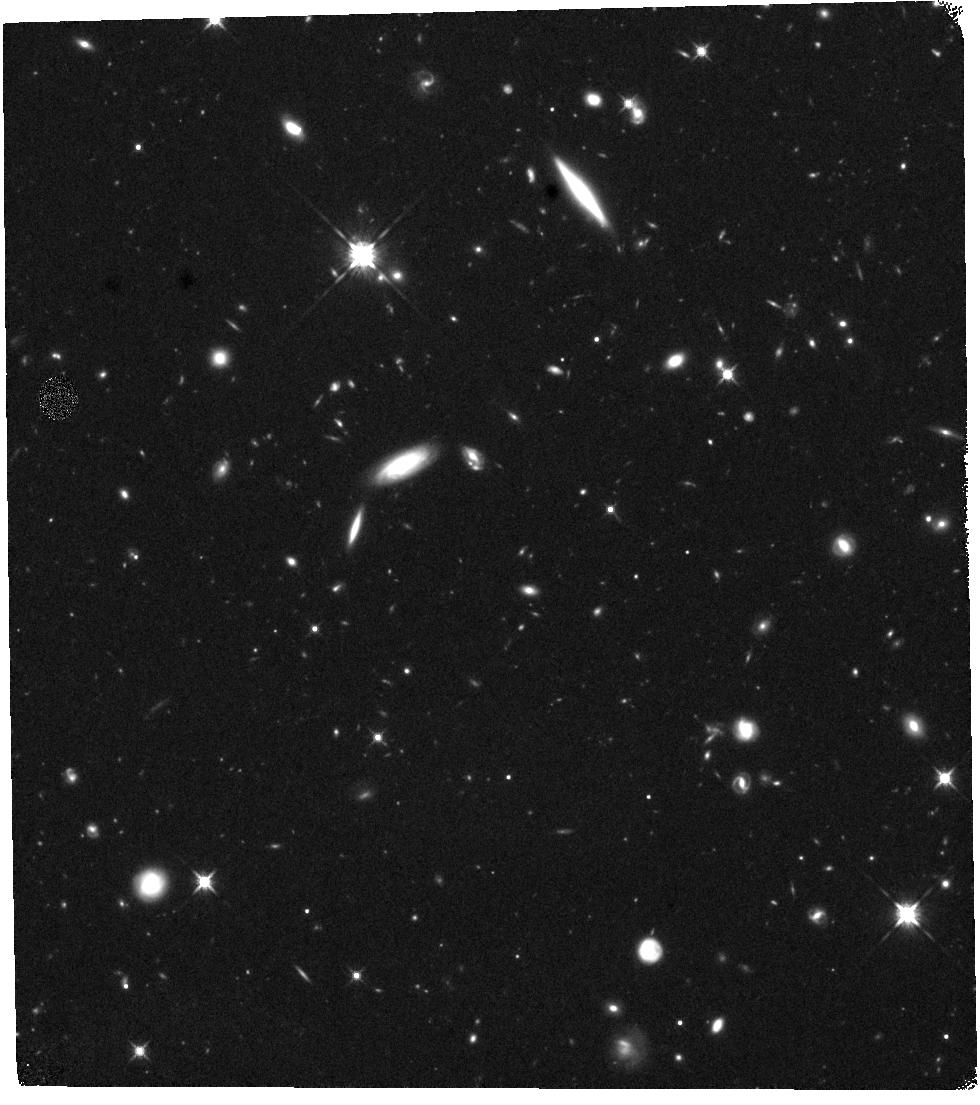
Target: GRB-220101A. Instrument: WFC3/IR. Filter: F125W. Exposure: 40 min. Observation ID: hst_16838_a2_wfc3_ir_f125w_ierja2

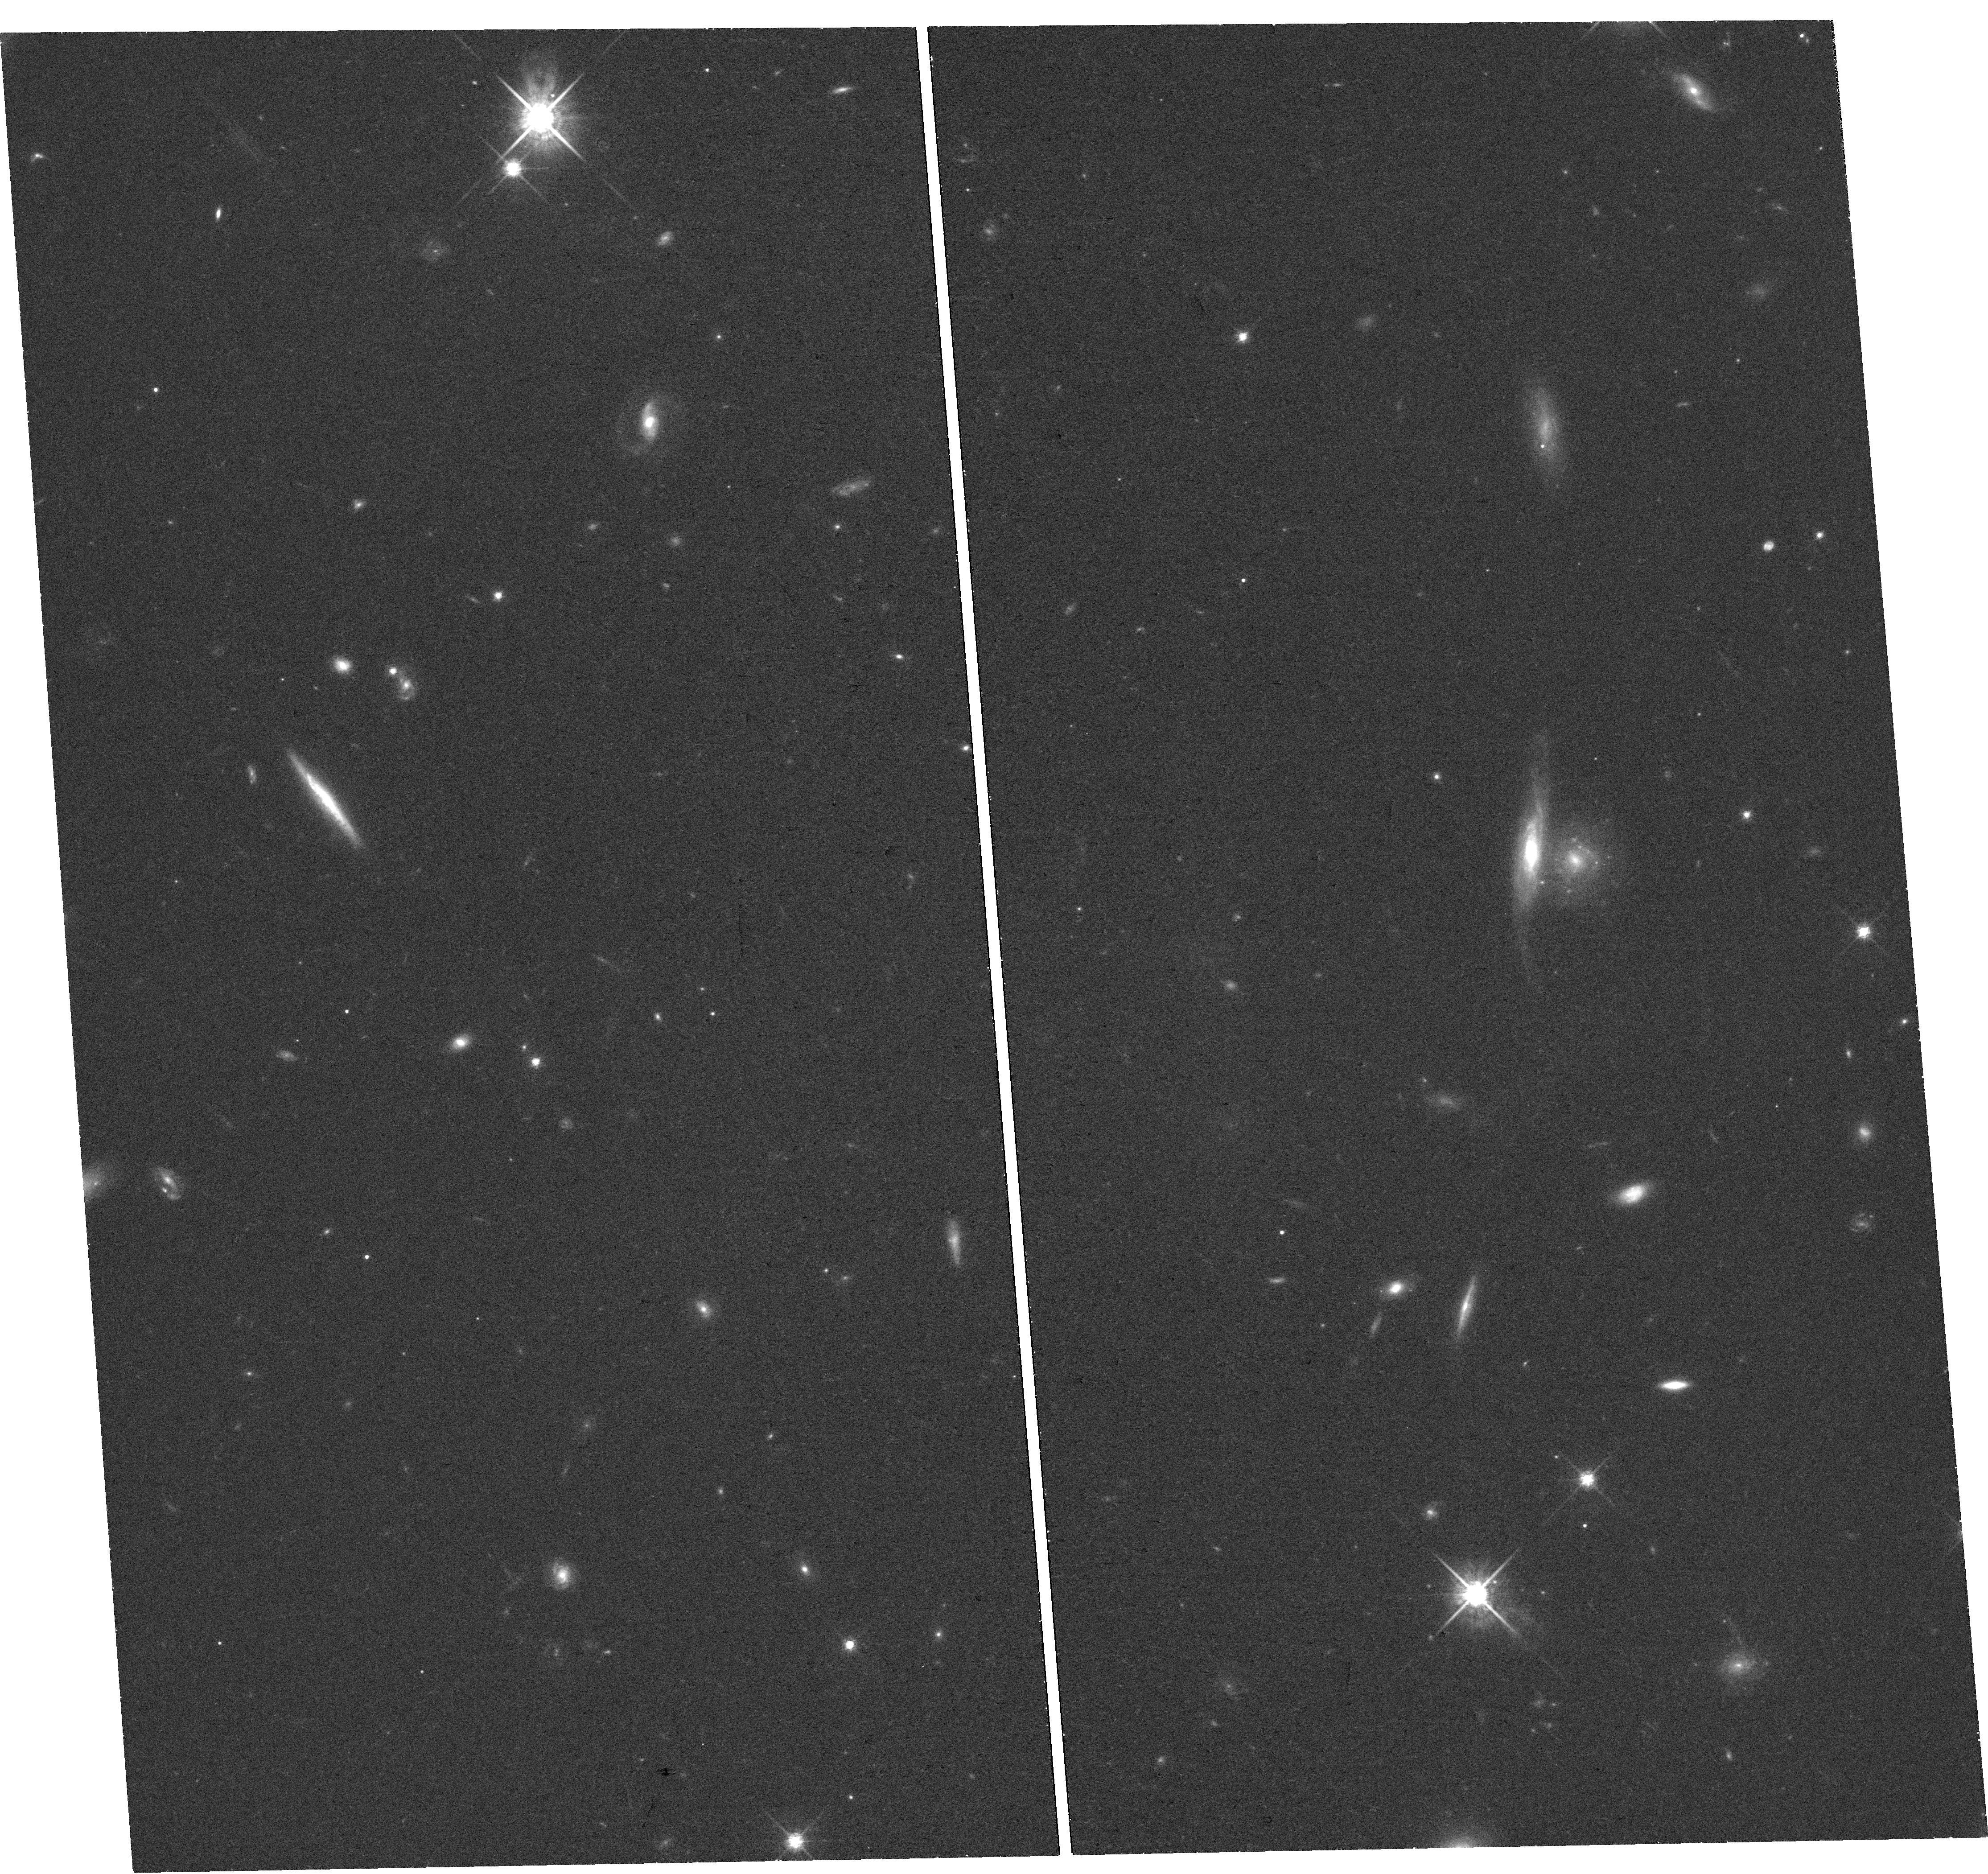
Target: GRB-220101A. Instrument: WFC3/UVIS. Filter: F775W. Exposure: 39 min. Observation ID: hst_16838_a1_wfc3_uvis_f775w_ierja1

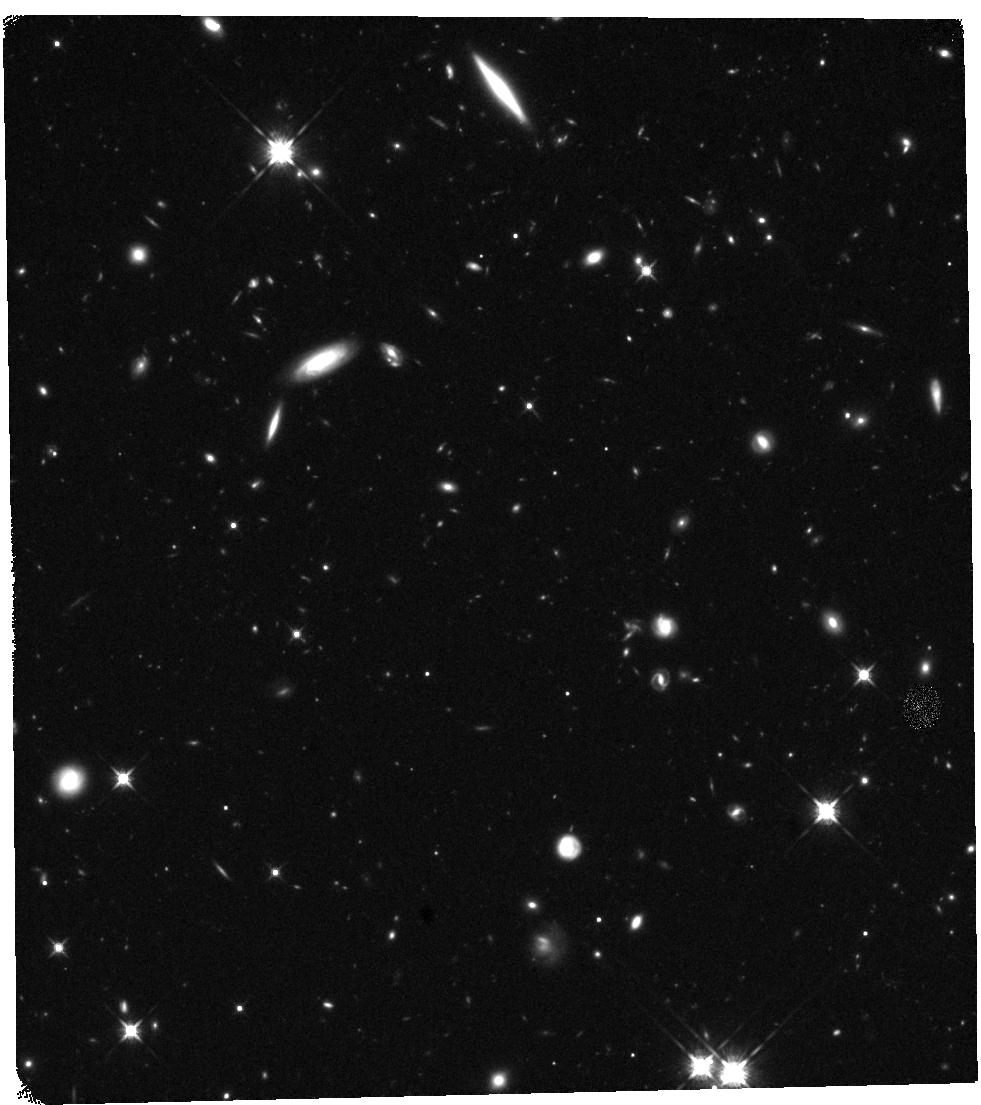
Target: GRB-220101A. Instrument: WFC3/IR. Filter: F125W. Exposure: 40 min. Observation ID: hst_16838_a4_wfc3_ir_f125w_ierja4

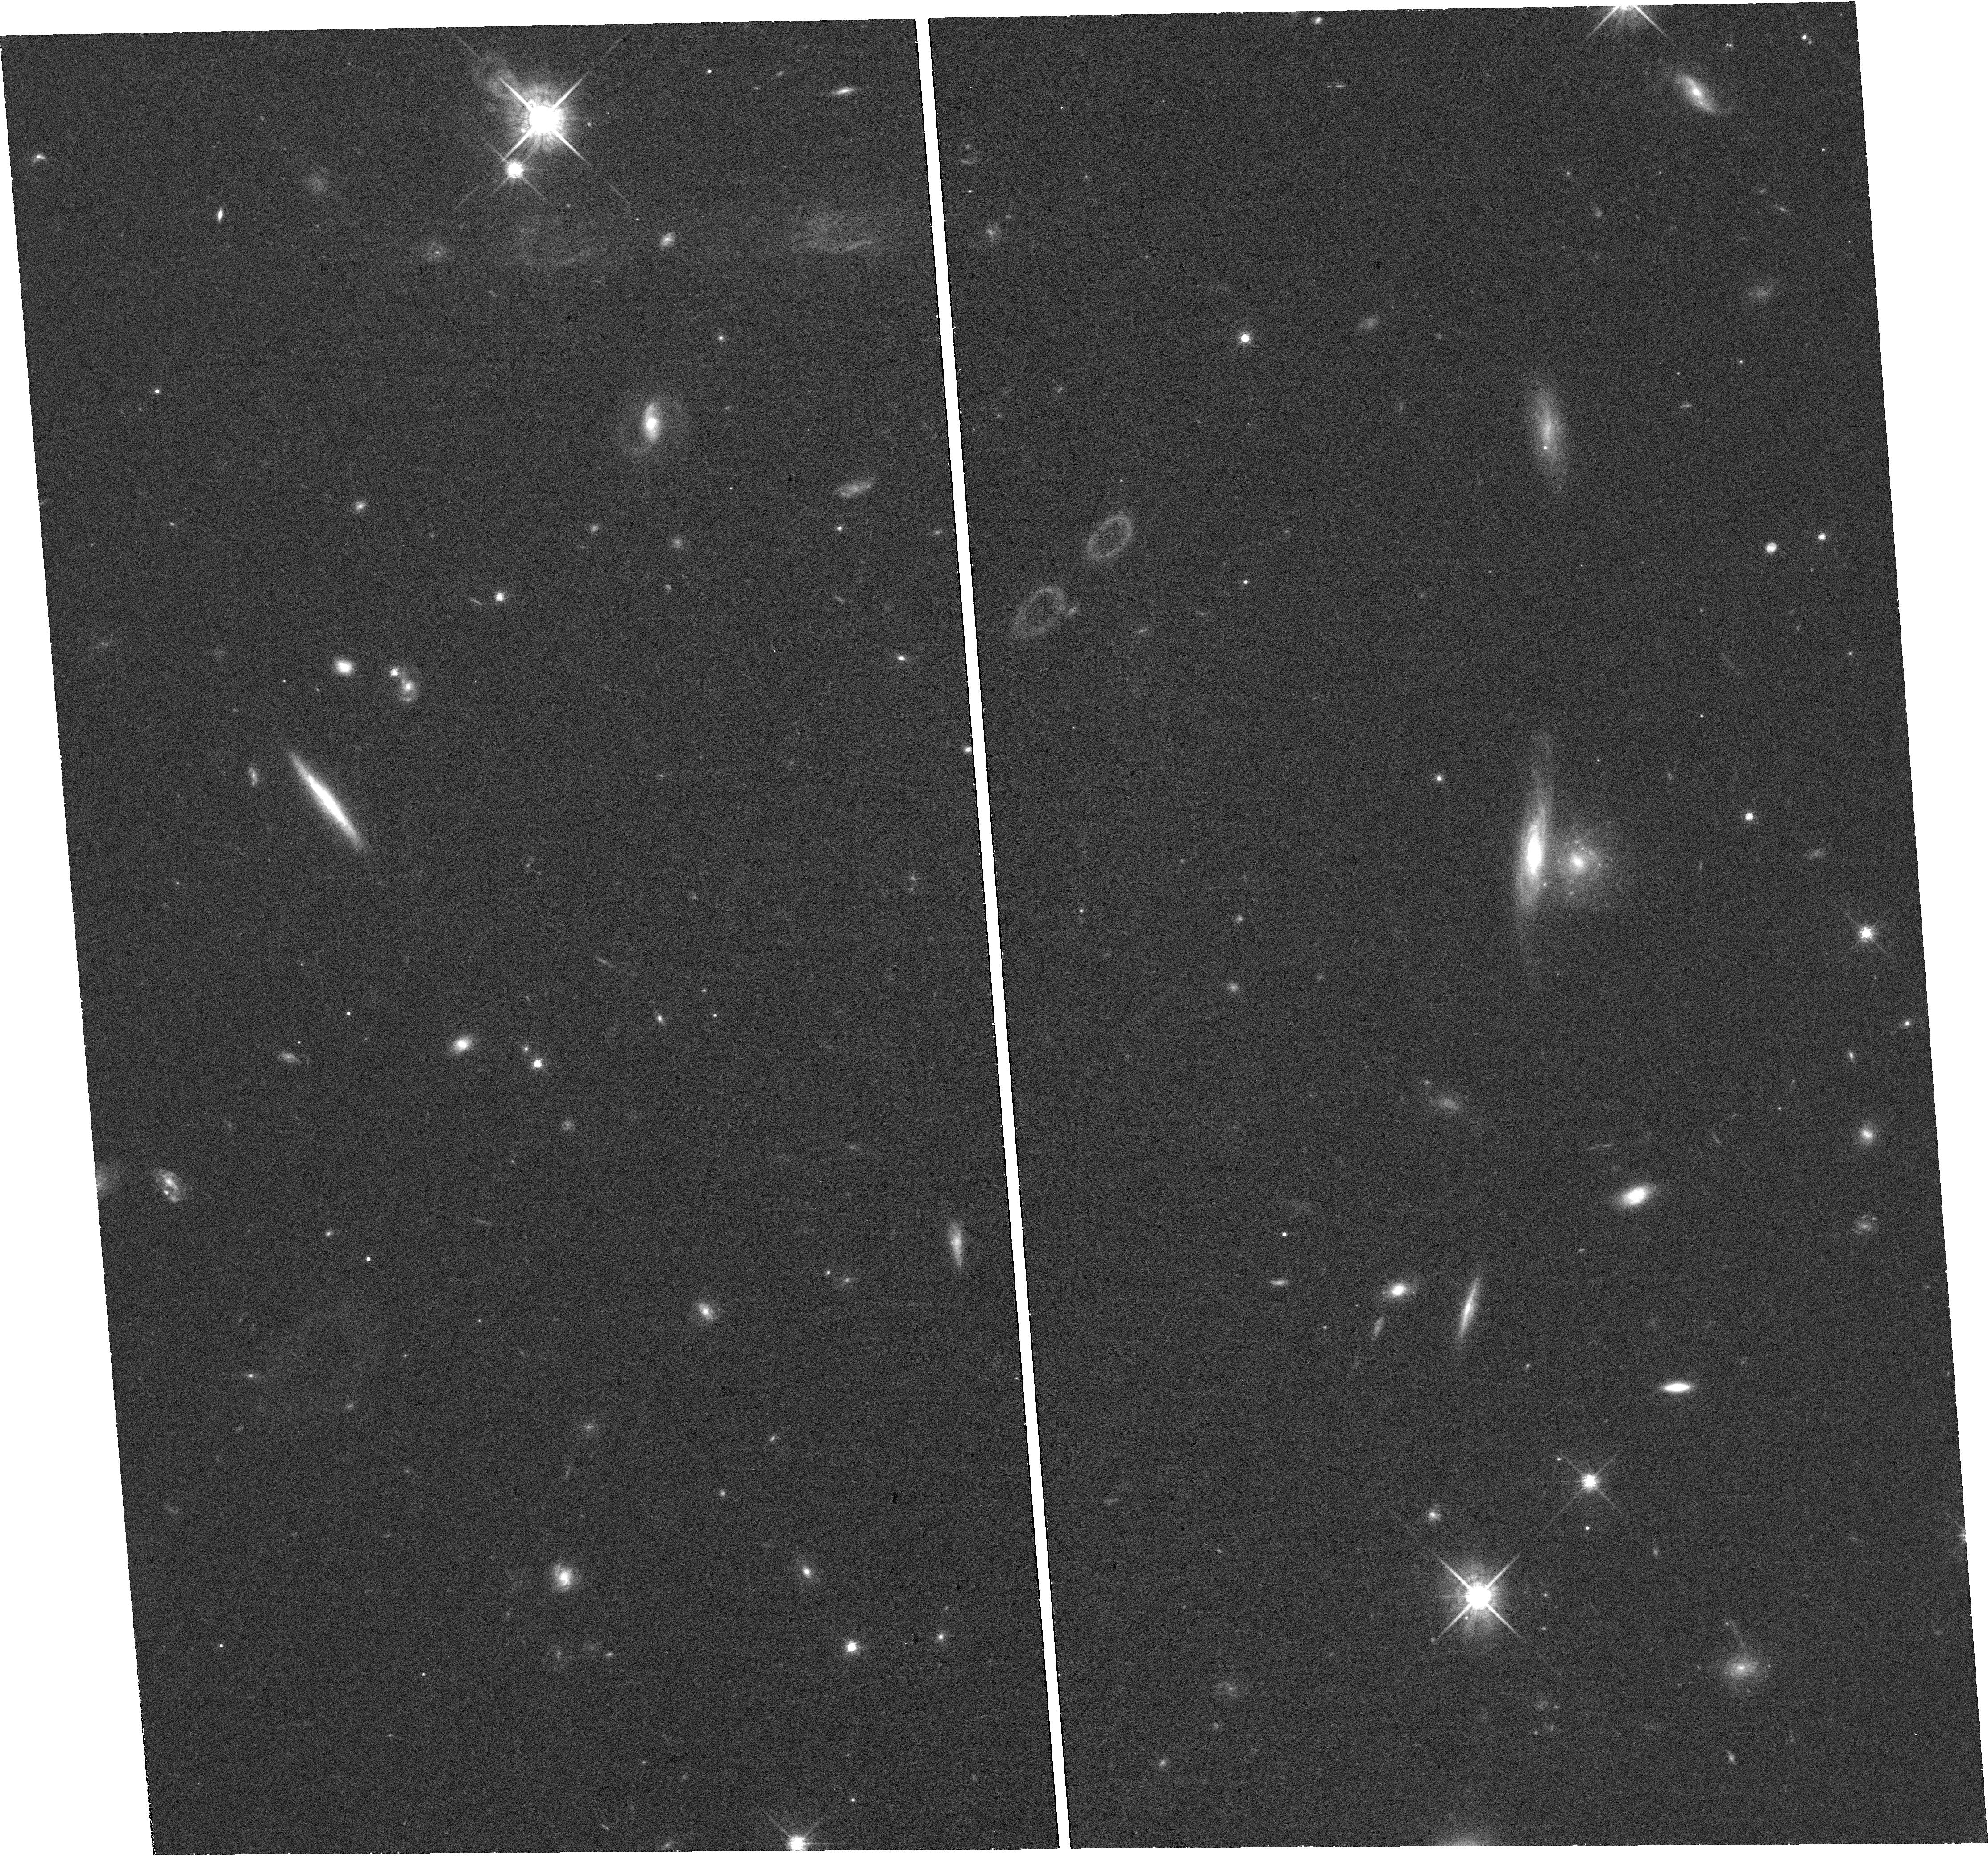
Target: GRB-220101A. Instrument: WFC3/UVIS. Filter: F775W. Exposure: 37 min. Observation ID: hst_16838_a3_wfc3_uvis_f775w_ierja3

The Astrophysics of the Most Energetic Gamma-Ray Bursts (PI: Fruchter, Andrew S.)

The Fermi Large Area Telescope (LAT) has found a sample of highly relativistic gamma-ray bursts (GRBs), which may be among the most energetic bursts ever discovered. Here we propose to use Chandra and HST to follow the late time X-ray and optical light curves of a LAT detected burst that also has excellent early multiwavelength coverage. Our observations, in conjunction with the Fermi data, will allow us to measure the energy, bulk Lorentz factor, and probe the jet physics of the explosion. Recent work on some of the most powerful GRBs has begun to substantially constrain physical models of the central engine. Our observations may greatly strengthen these constraints as well as provide new insight into the relativistic physics of the bursts.